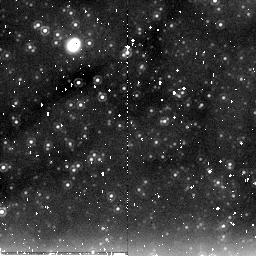
Target: field at RA 11.136°, Dec 41.603°. Instrument: NICMOS/NIC2. Filter: F205W. Exposure: 9 min. Observation ID: na25a2010

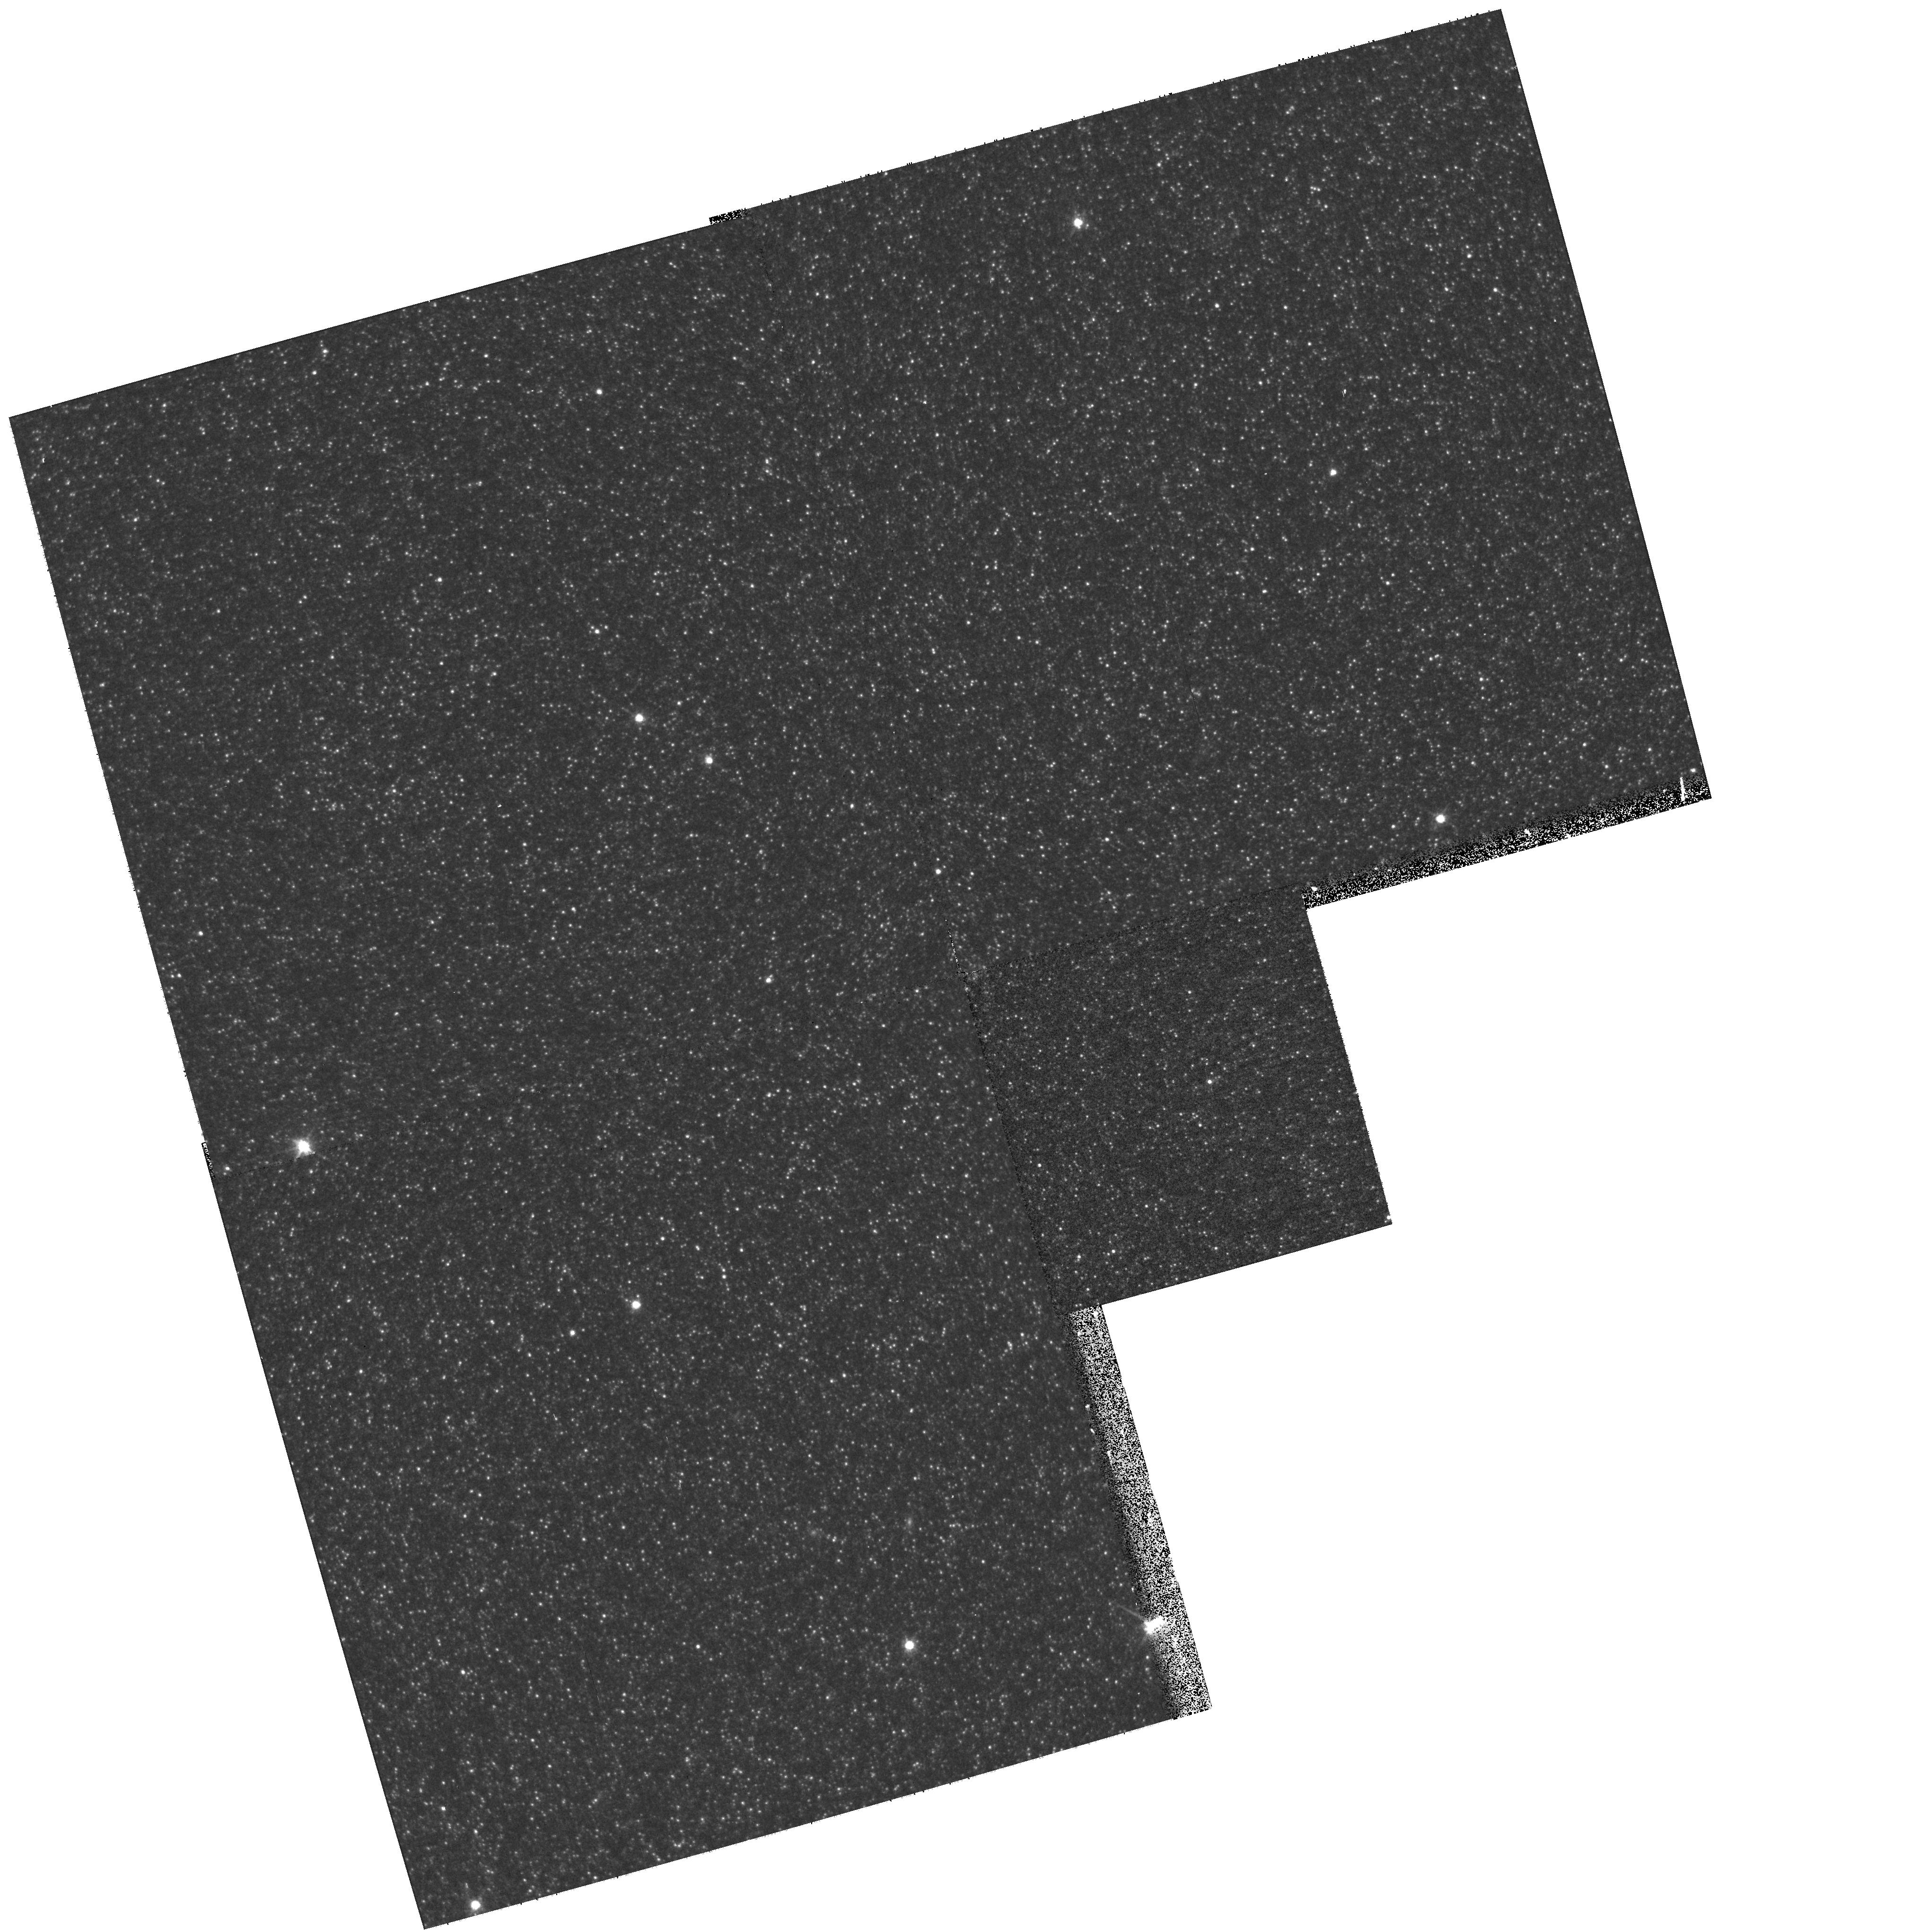
Target: M31-MEGA-ML9. Instrument: WFPC2/PC. Filter: F814W. Exposure: 5 min. Observation ID: hst_11173_a7_wfpc2_pc_f814w_ua25a7

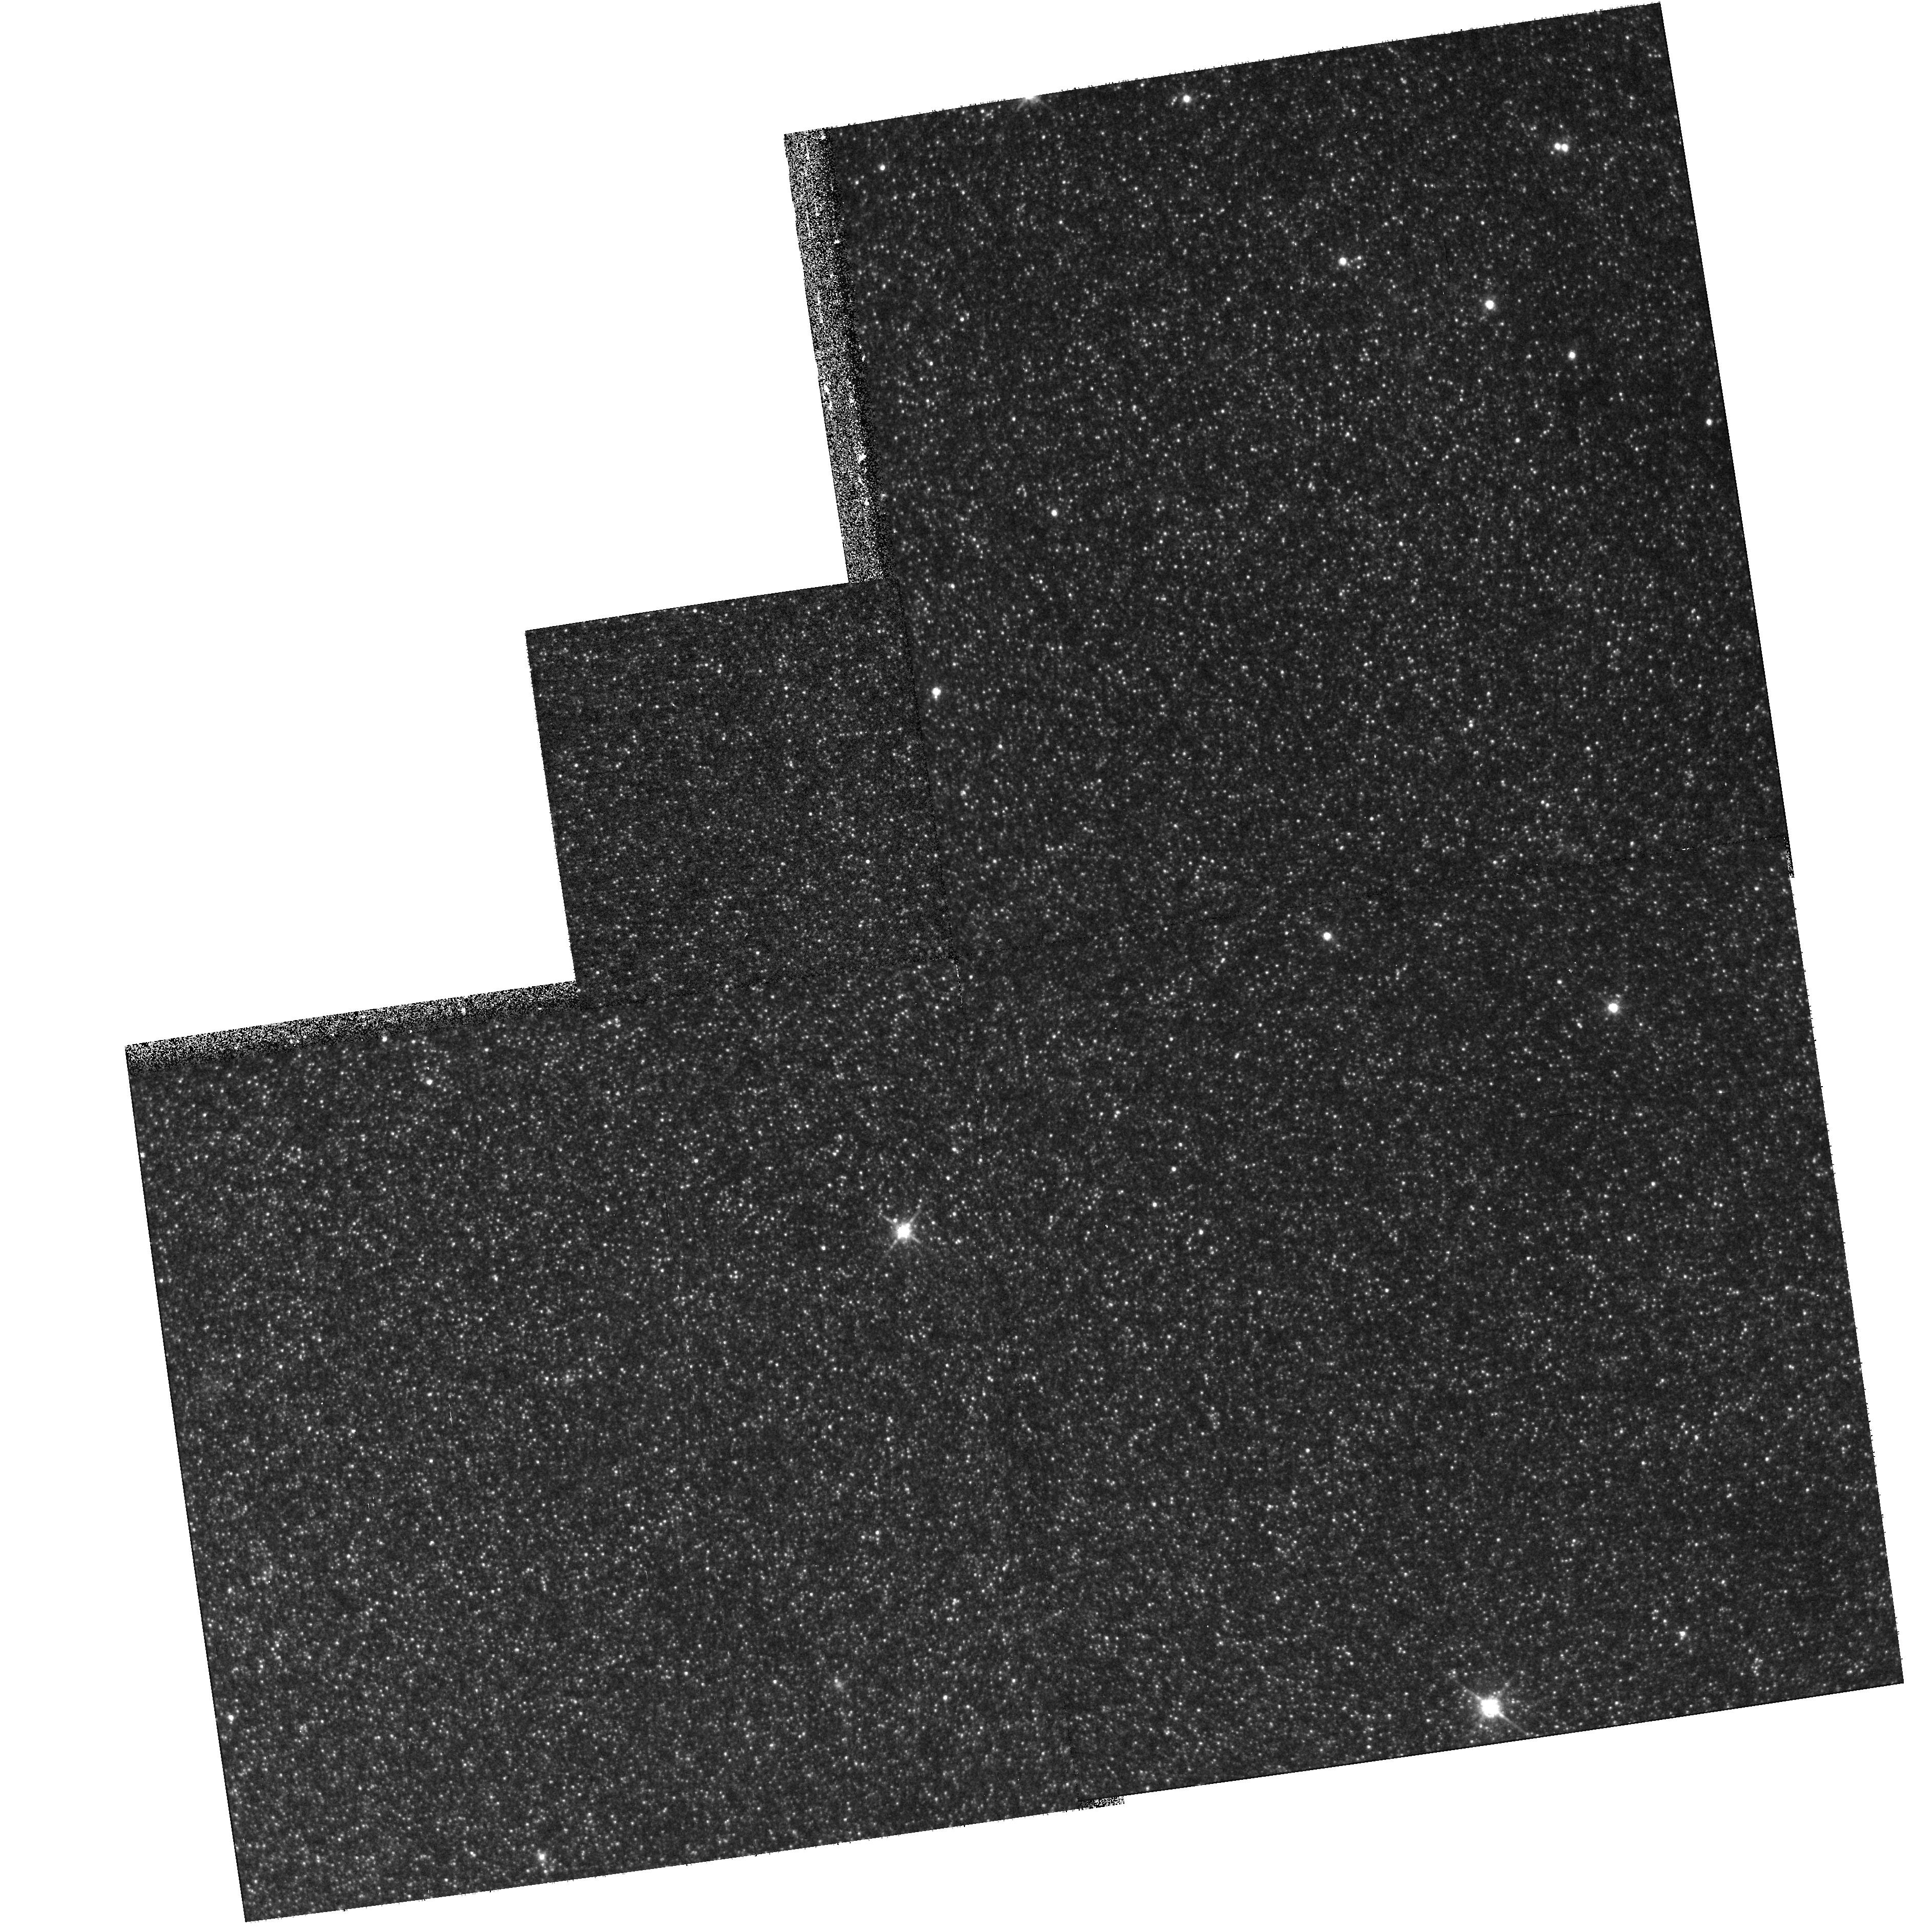
Target: M31-POS35. Instrument: WFPC2/PC. Filter: F814W. Exposure: 7 min. Observation ID: hst_11173_a3_wfpc2_pc_f814w_ua25a3

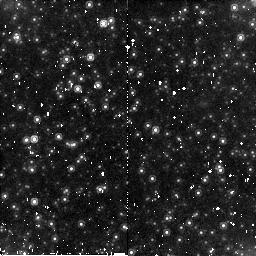
Target: M31-MEGA-ML18. Instrument: NICMOS/NIC2. Filter: F160W. Exposure: 7 min. Observation ID: na25a1020

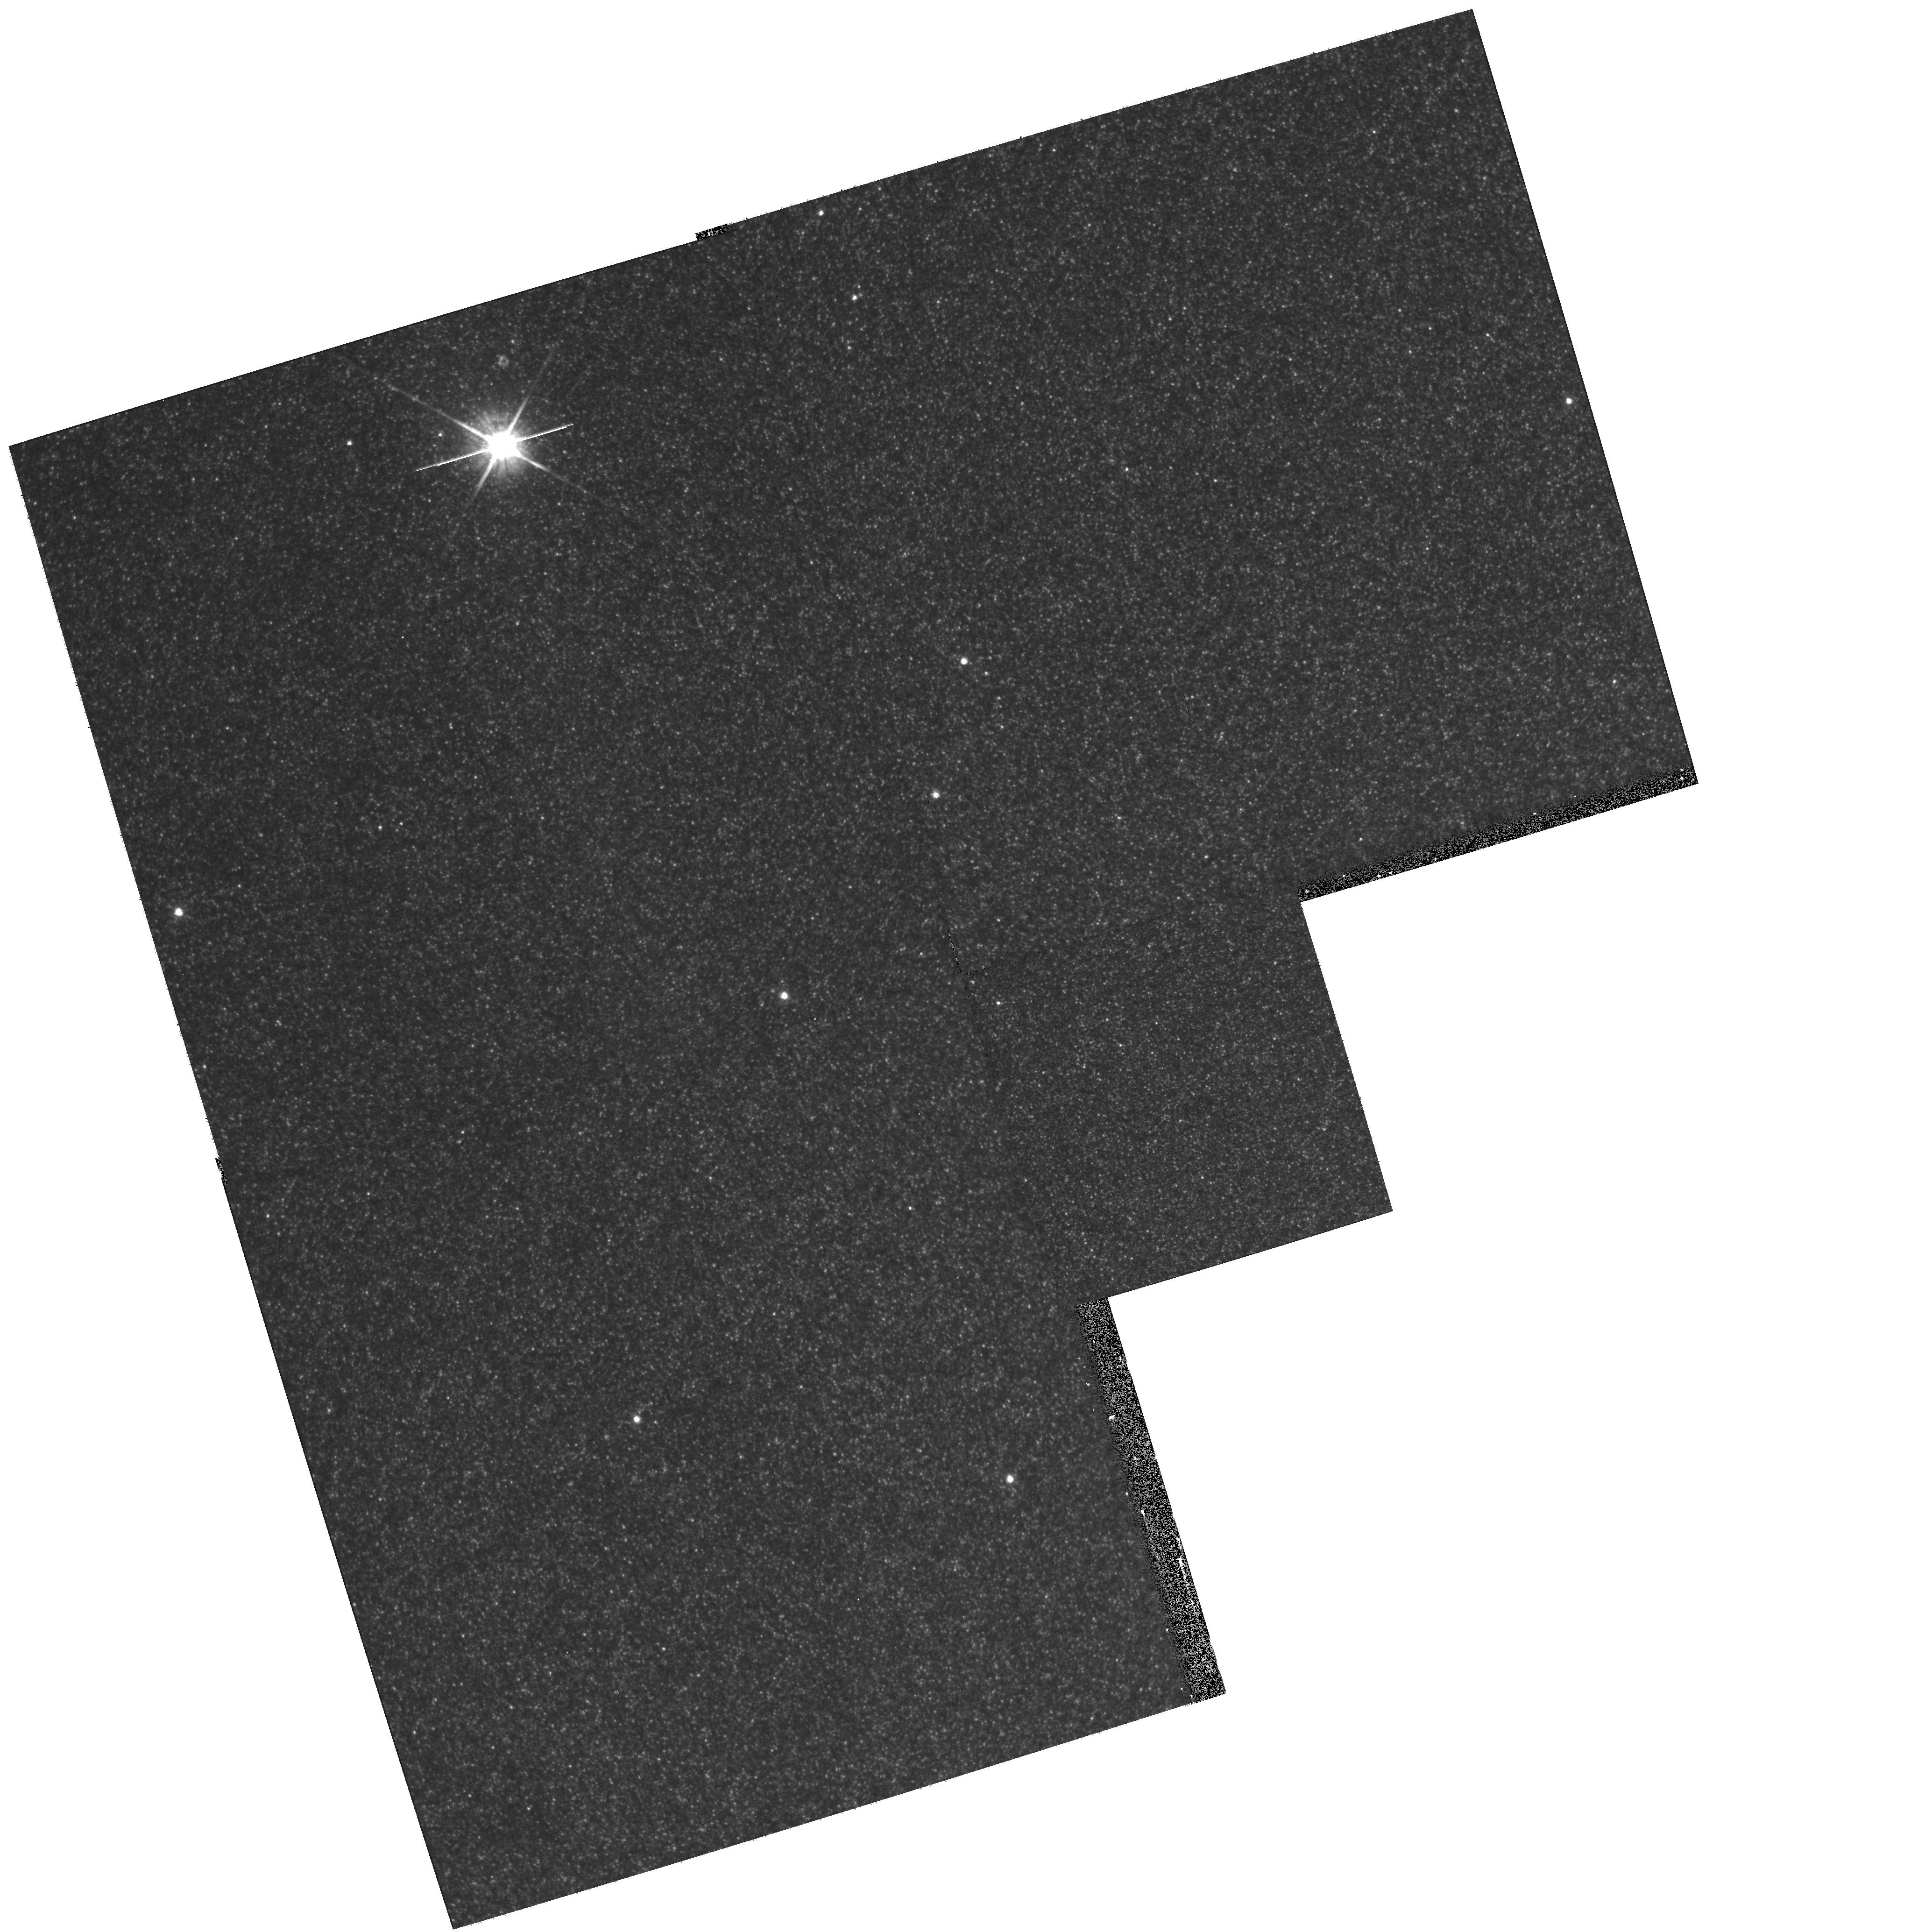
Target: M31-POS18. Instrument: WFPC2/PC. Filter: F814W. Exposure: 5 min. Observation ID: hst_11173_06_wfpc2_pc_f814w_ua2506

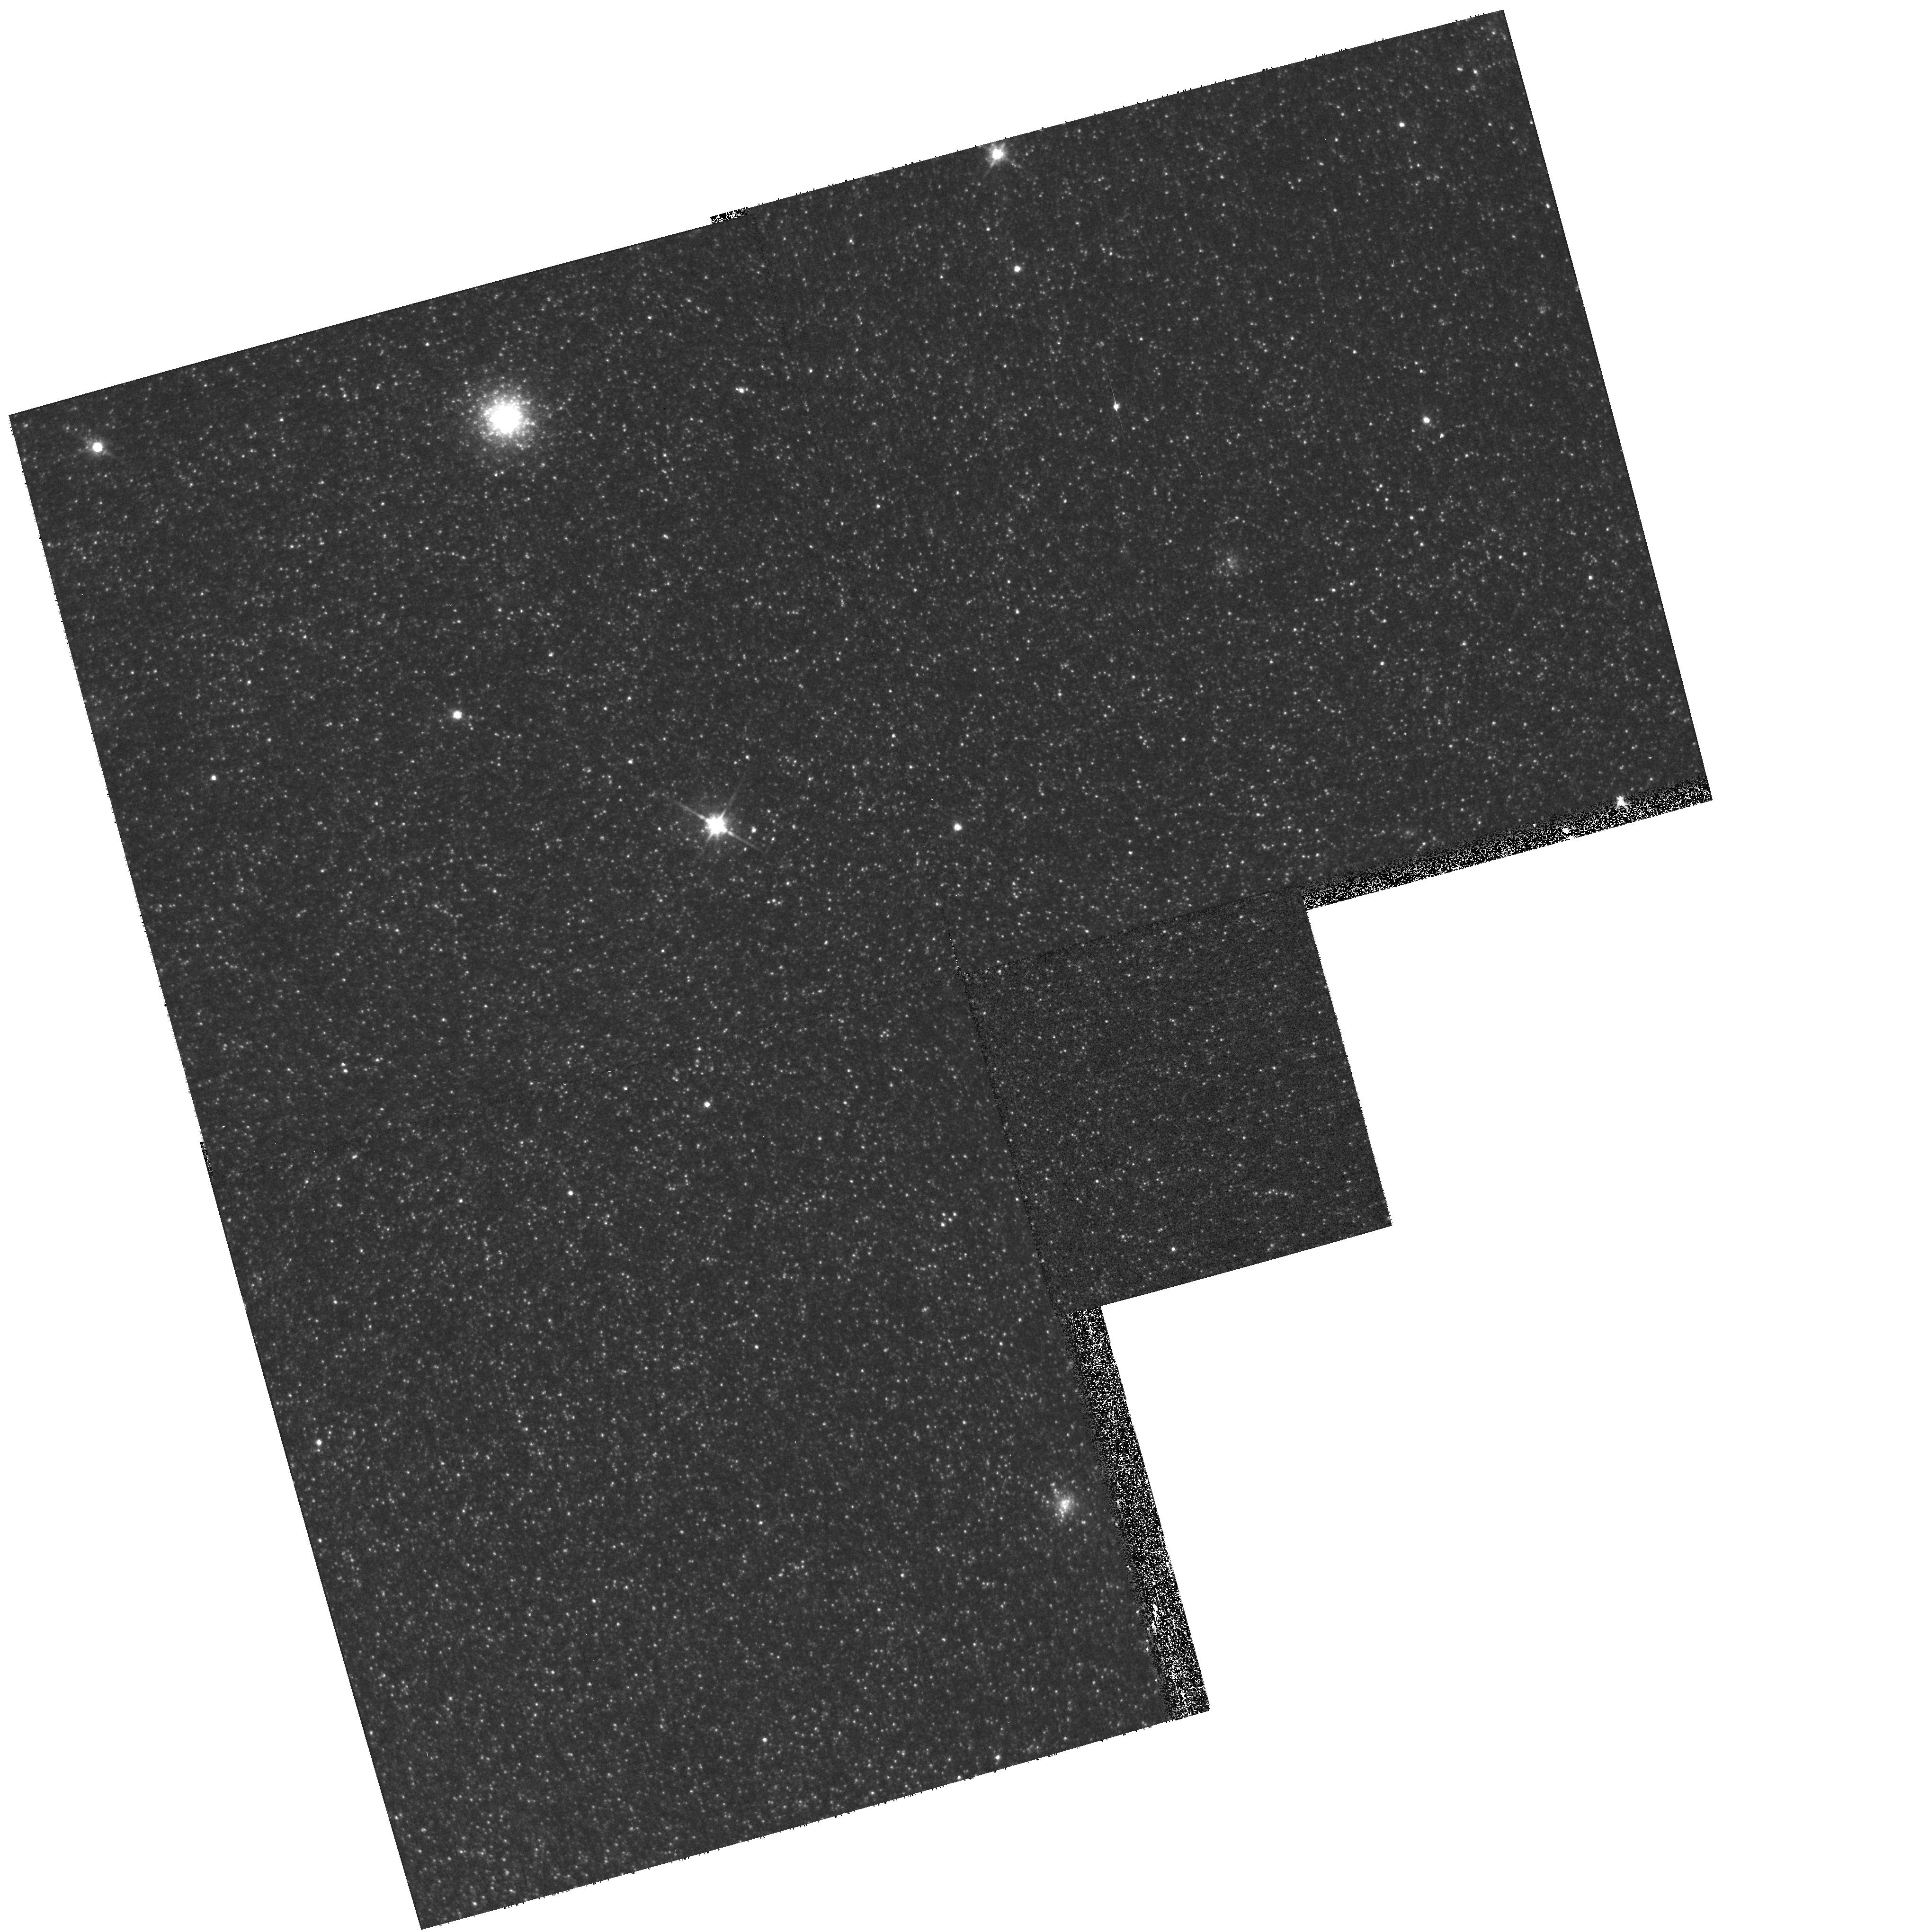
Target: M31-MEGA-ML8. Instrument: WFPC2/PC. Filter: F814W. Exposure: 5 min. Observation ID: hst_11173_a6_wfpc2_pc_f814w_ua25a6

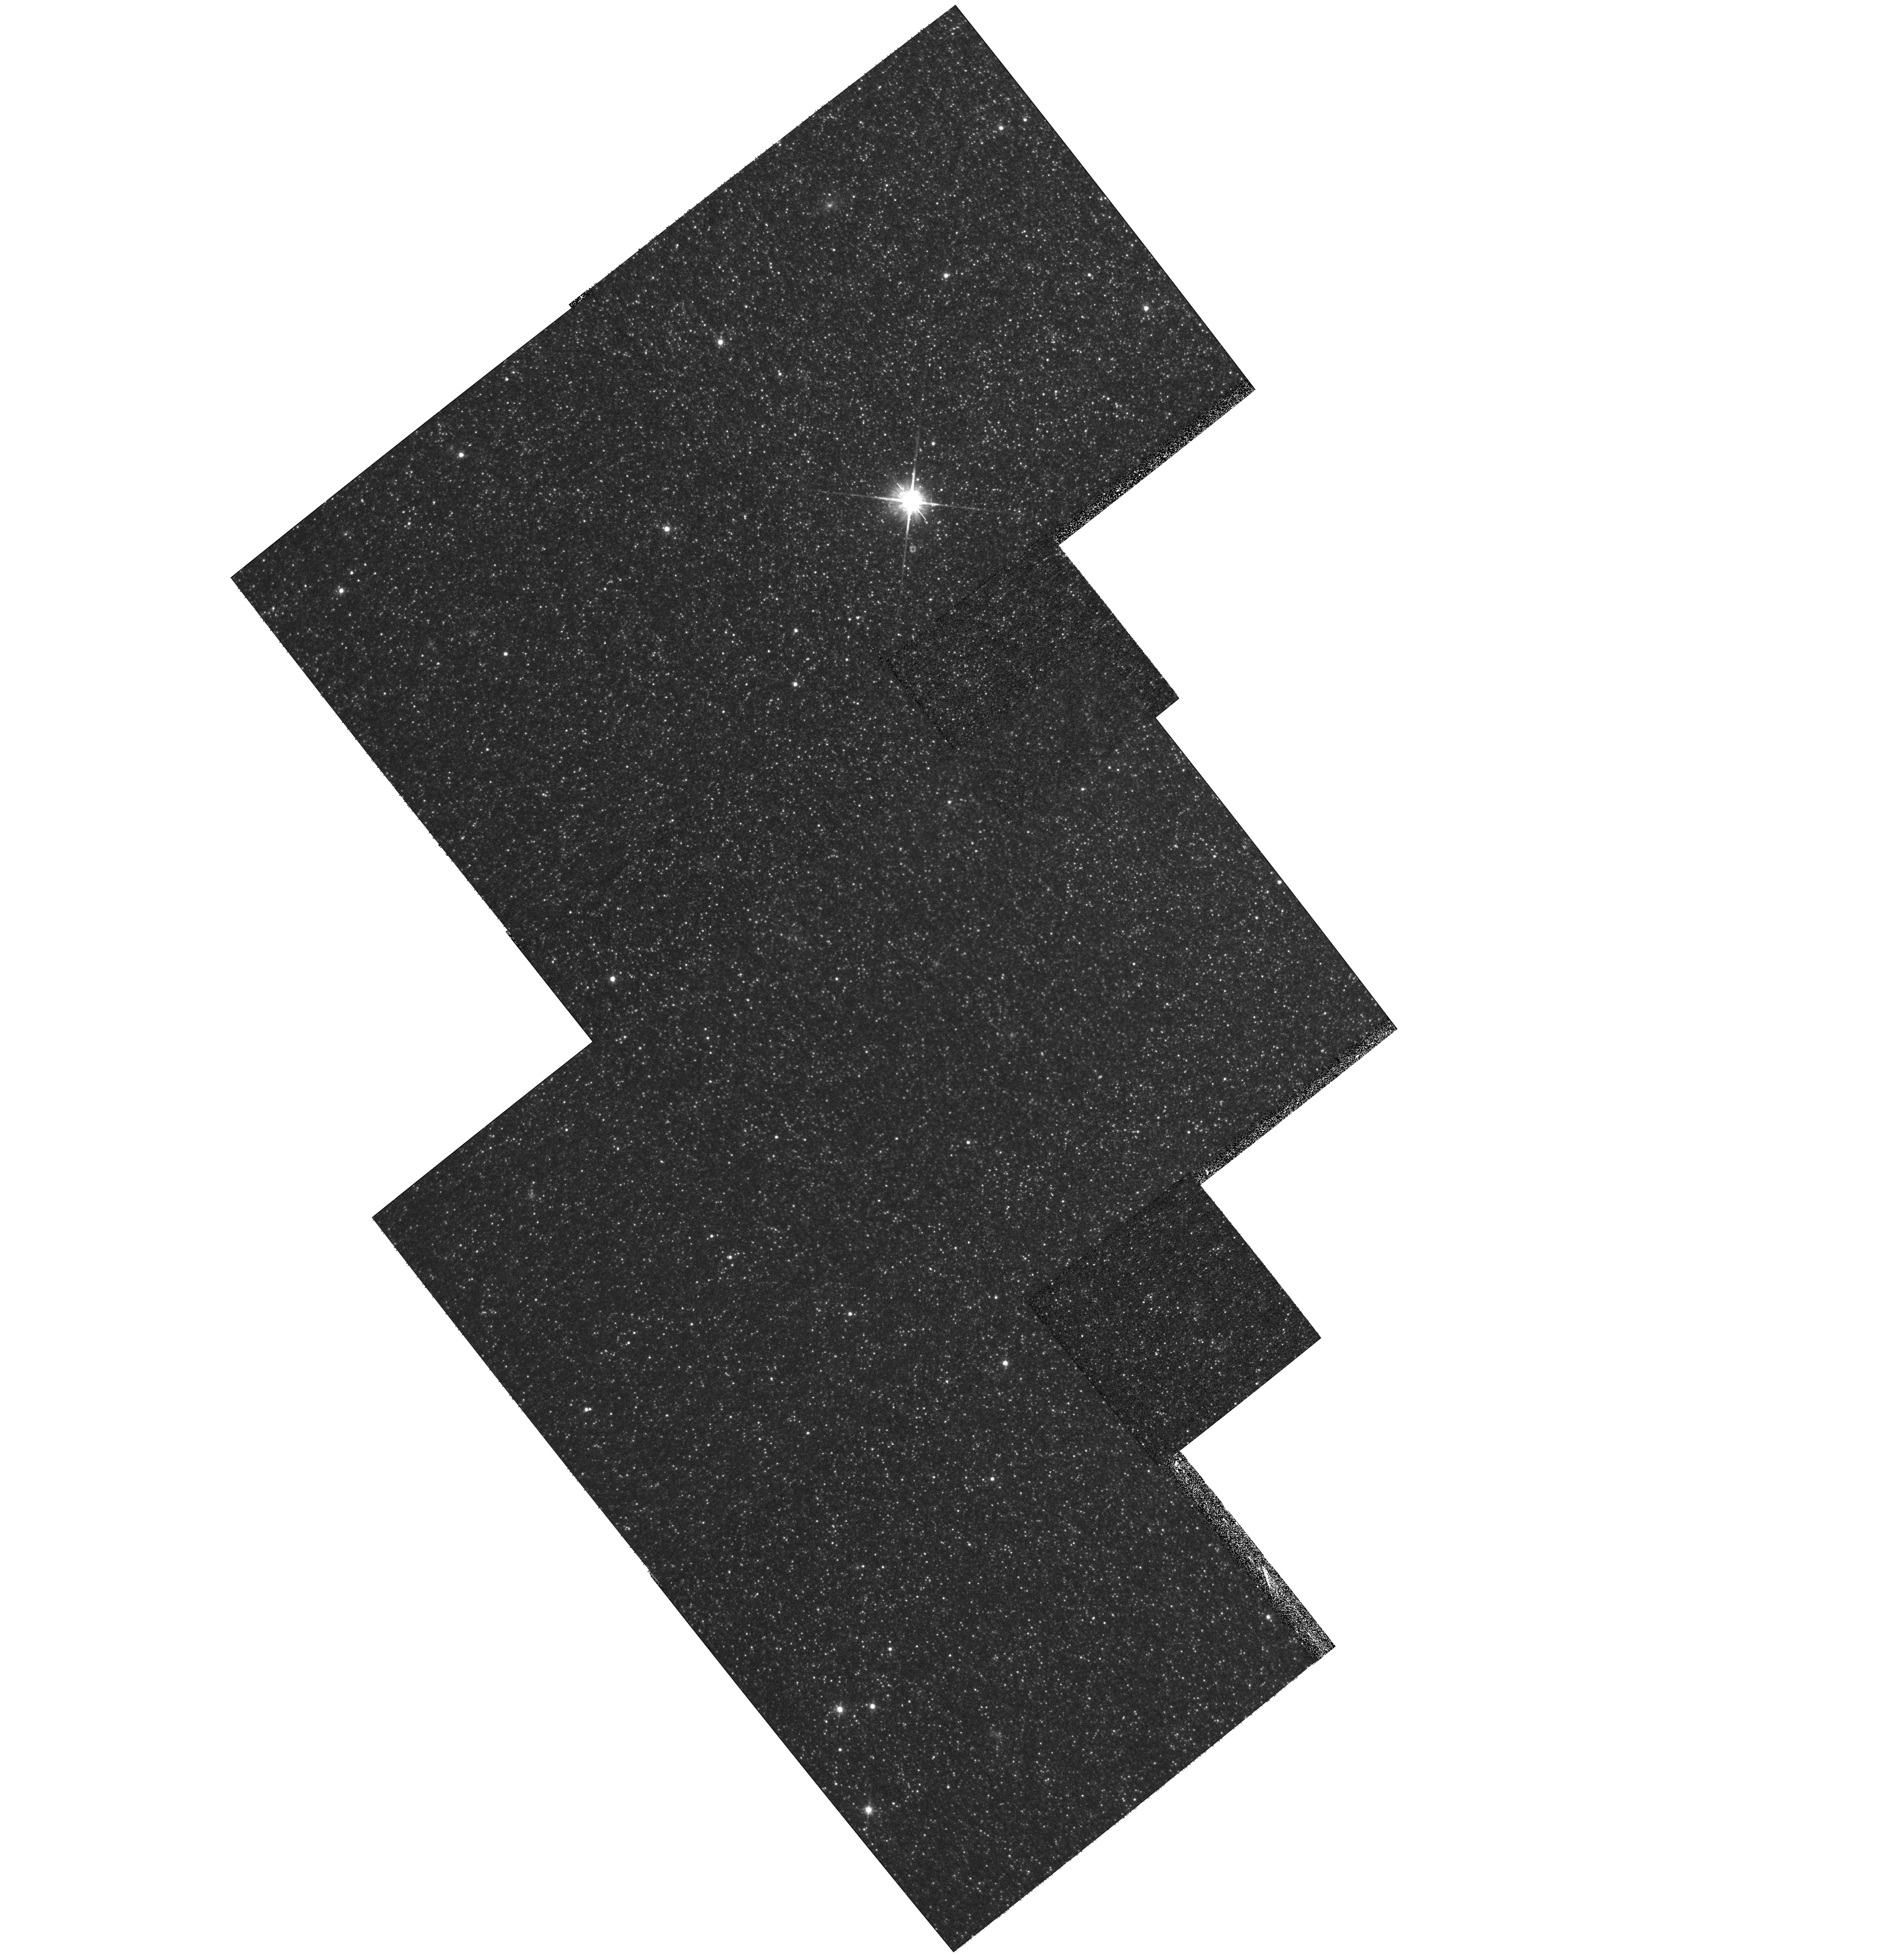
Target: MULTIPLE. Instrument: WFPC2/PC. Filter: F814W. Exposure: 11 min. Observation ID: hst_11173_04_wfpc2_pc_f814w_ua2504

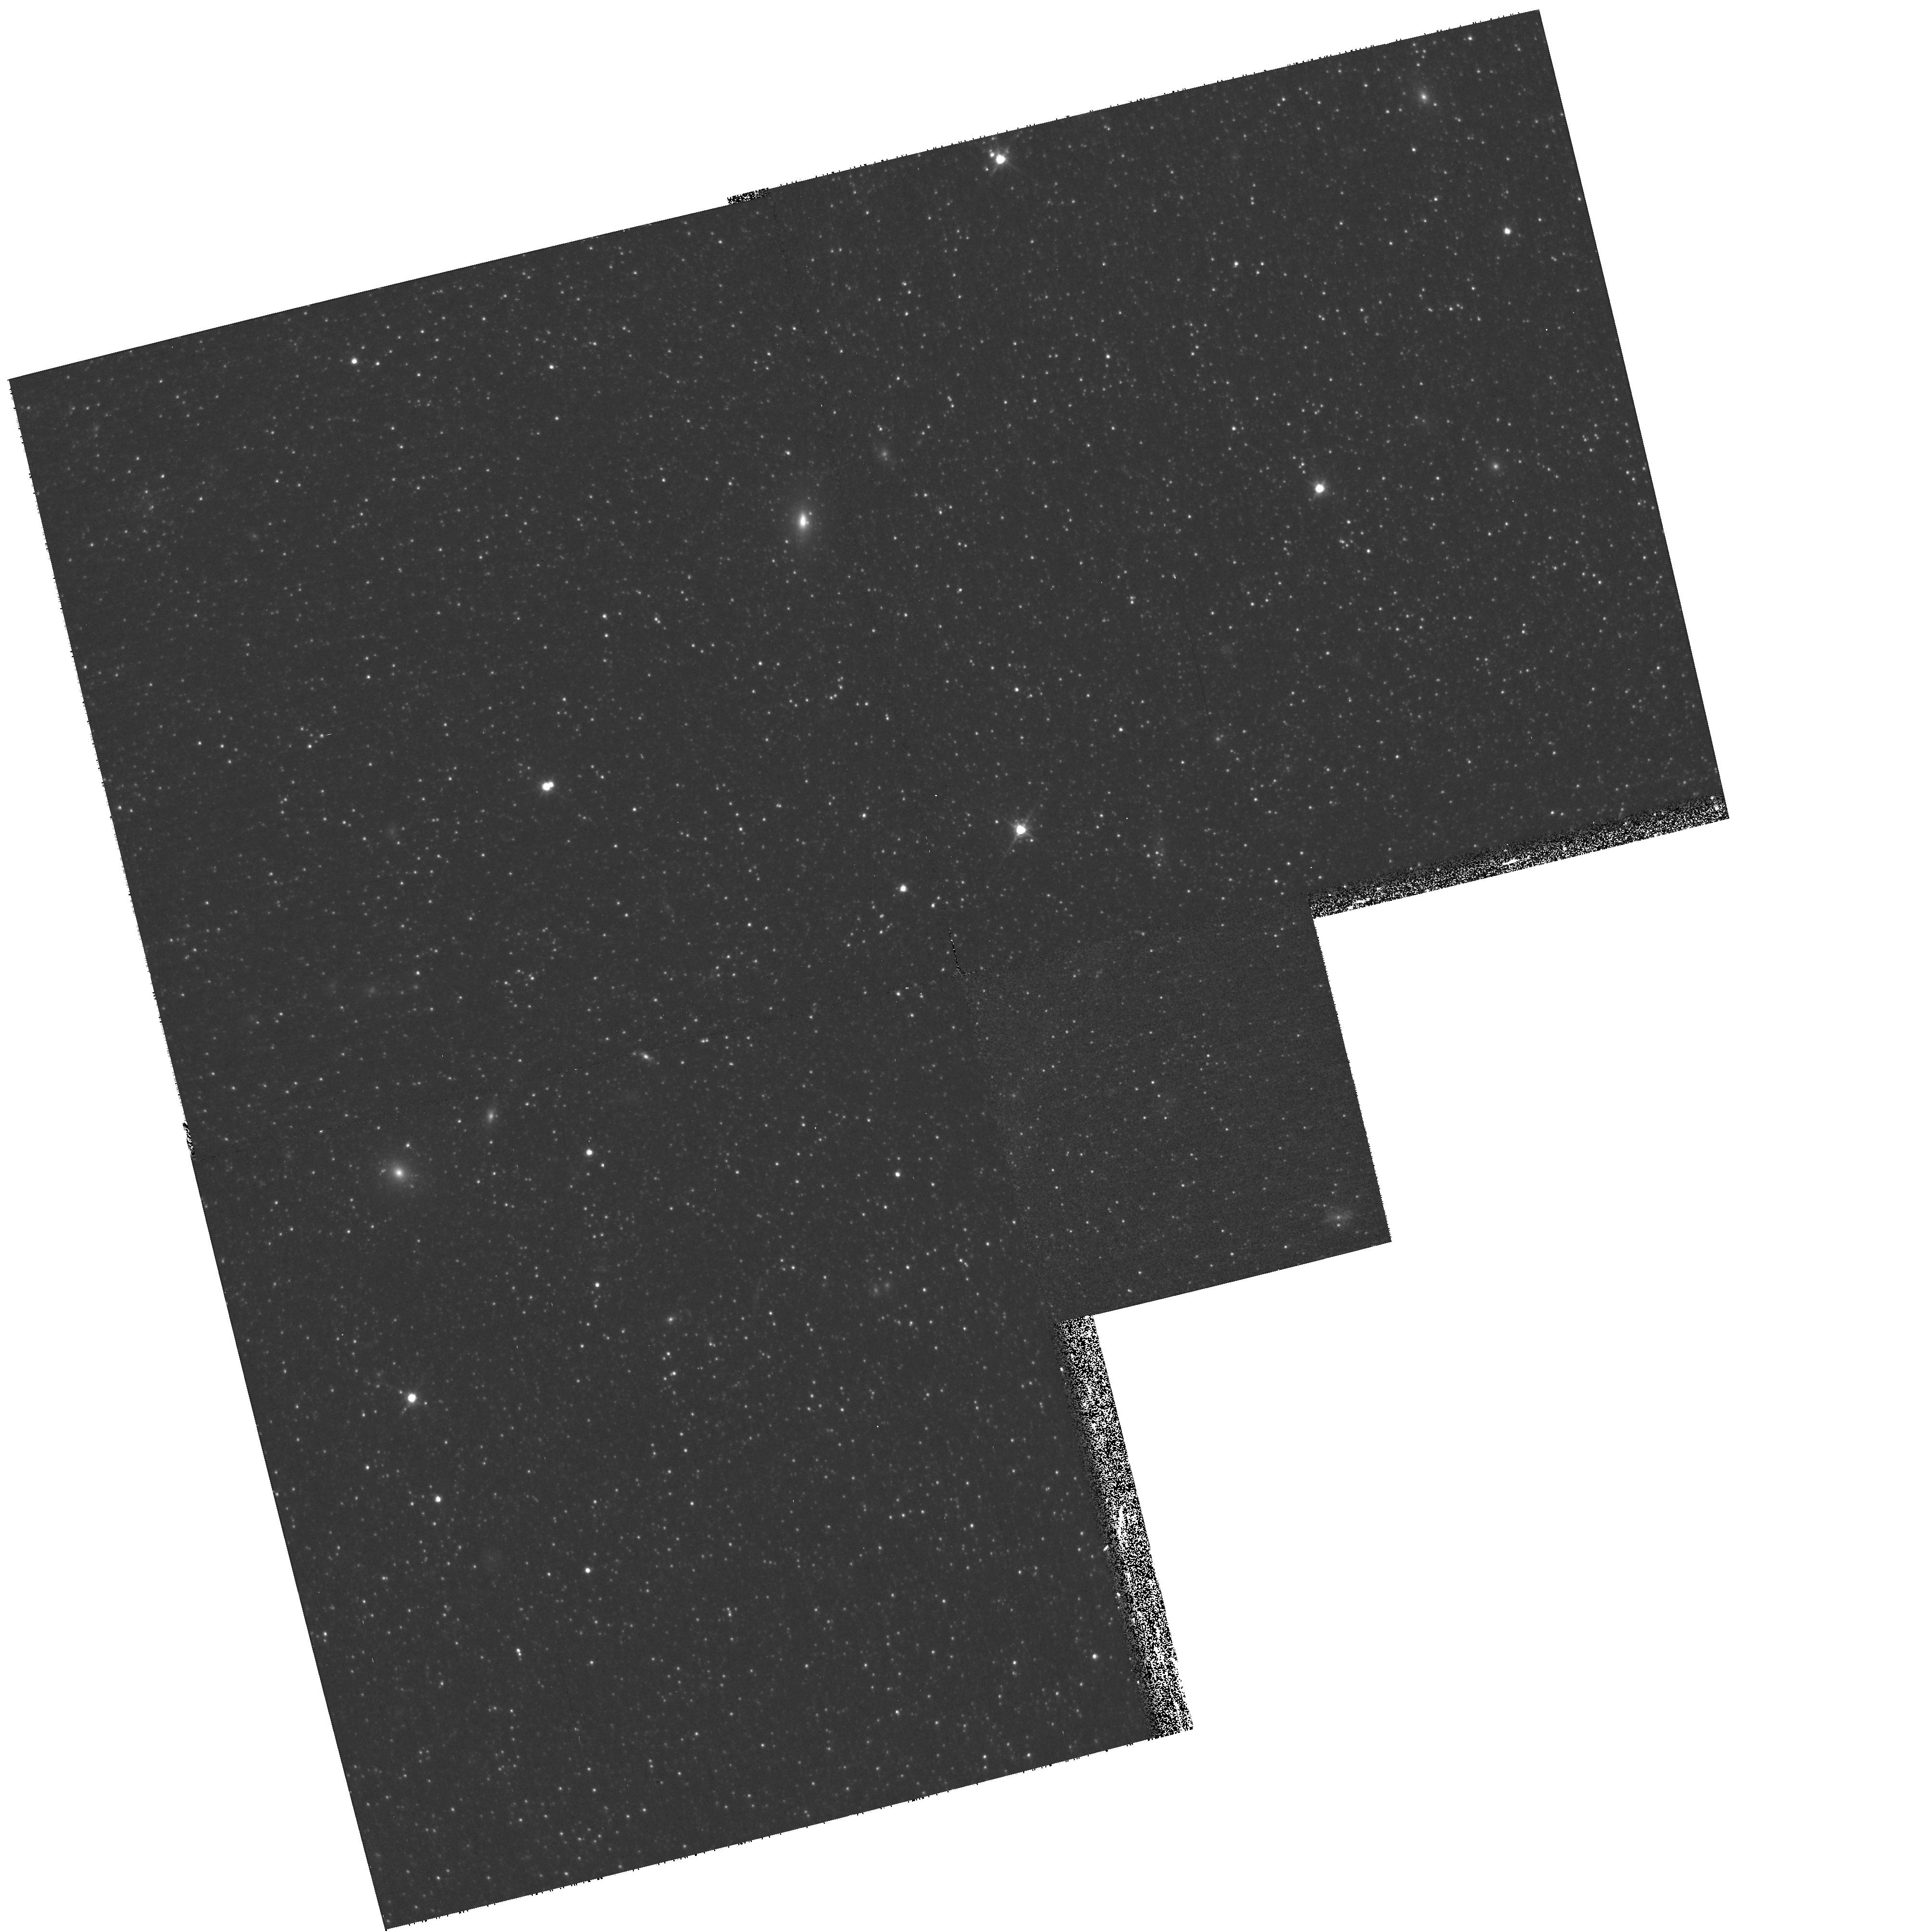
Target: M31-MEGA-ML13. Instrument: WFPC2/PC. Filter: F814W. Exposure: 13 min. Observation ID: hst_11173_09_wfpc2_pc_f814w_ua2509

Completing an Accurate Map of M31 Microlensing (PI: Crotts, Arlin P. S.)

The halo microlensing masses detected in the MACHO survey (claimed to compose about 20% of the Galaxy's mass) represent a major enigma in astrophysics, one that must be effectively cross-examined by an independent test. We have completed a large, densely-sampled survey of M31 that can reveal in another galaxy such a halo microlensing signal if it exists. In a previous HST/ACS+WFPC2 program (GO 10273, Cycle 13, 16 orbits) we were able to learn considerably more about a subsample of these M31 microlensing events. We were pleased to find that in most cases we could isolate the source star for each event, find its baseline flux and colors (essential for ruling out classes of confusing variable stars), test for misidentification of background supernovae, and measure the Einstein parameters, which constrain the range of most likely lens mass. (These Cycle 13 results are published in The Astrophysical Journal Letters.) We propose to finish the job, taking a similar series of exposures to more than double the sample of well-constrained microlensing events, which together with the larger ground-based sample for which we are completing our analyses will provide 20-30 M31 bona fide microlensing events observed by HST. This will be done via a series of targetted PC exposures, meant to maximize the number of candidates studied, one (or two) at a time. A sample of this size and quality should be sufficient to settle the issue of a significant contribution to the halos of galaxies by stellar-mass lenses. Furthermore, if there is a surplus of such microlensing events above what might be expected from stars alone, the higher quality of information will allow us to more accurately describe the spatial distribution of these lenses. We will also complete several unique studies of M31 stellar populations, both in support of the microlensing measurement and in their own right.